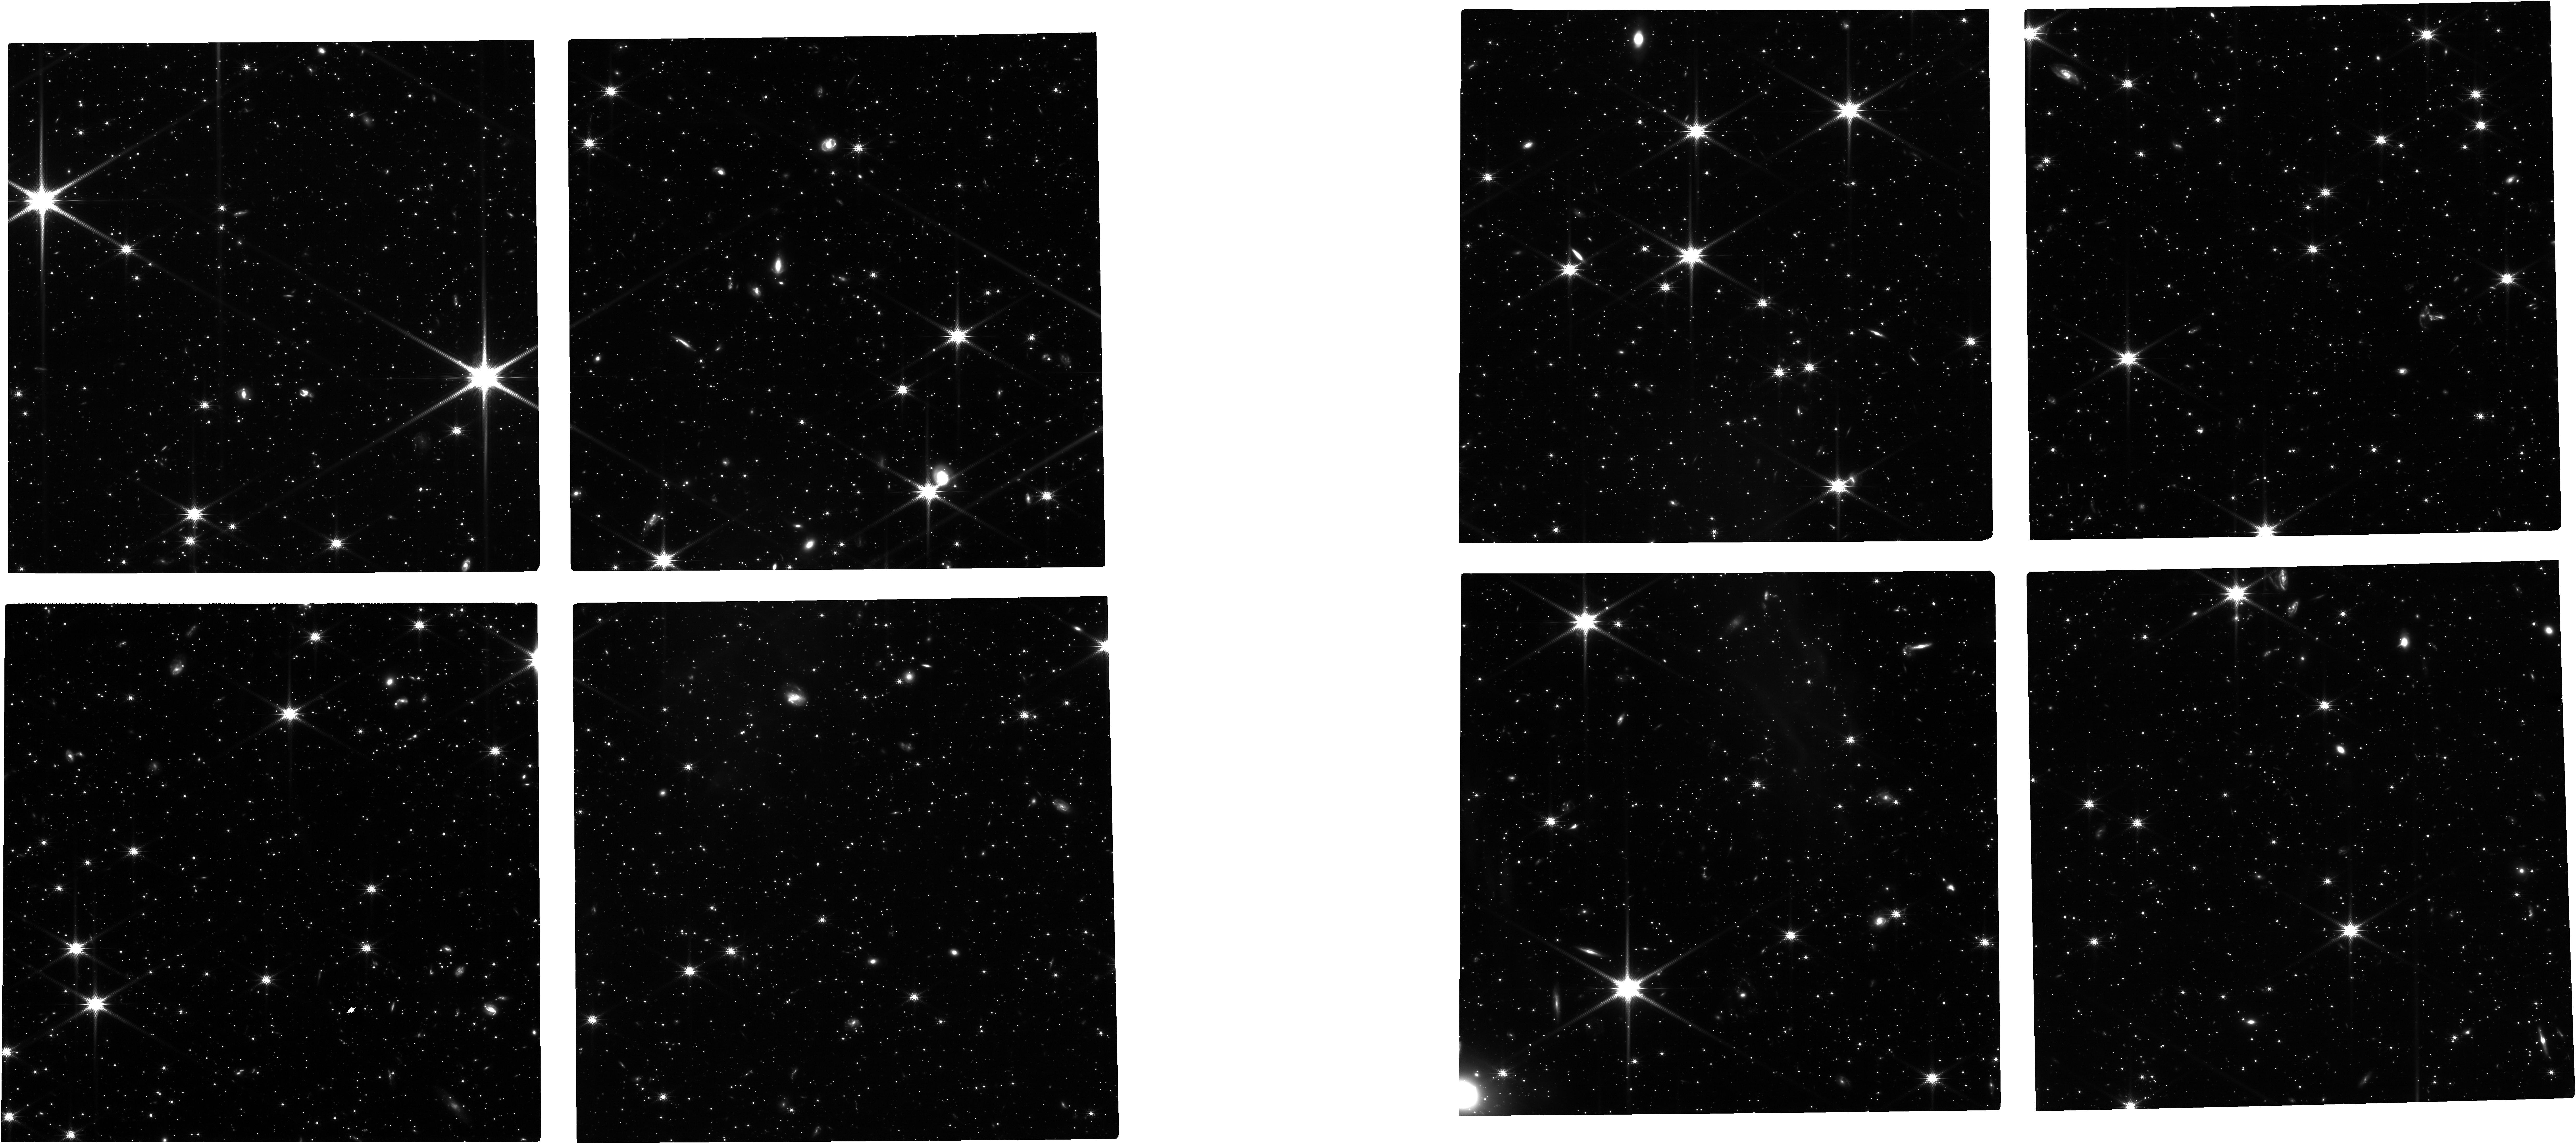
Target: SMC-IMF-JWST
Instrument: NIRCAM
Filter: F150W
Exposure: 3.7 h
Observation ID: jw02918-o001_t001_nircam_clear-f150w

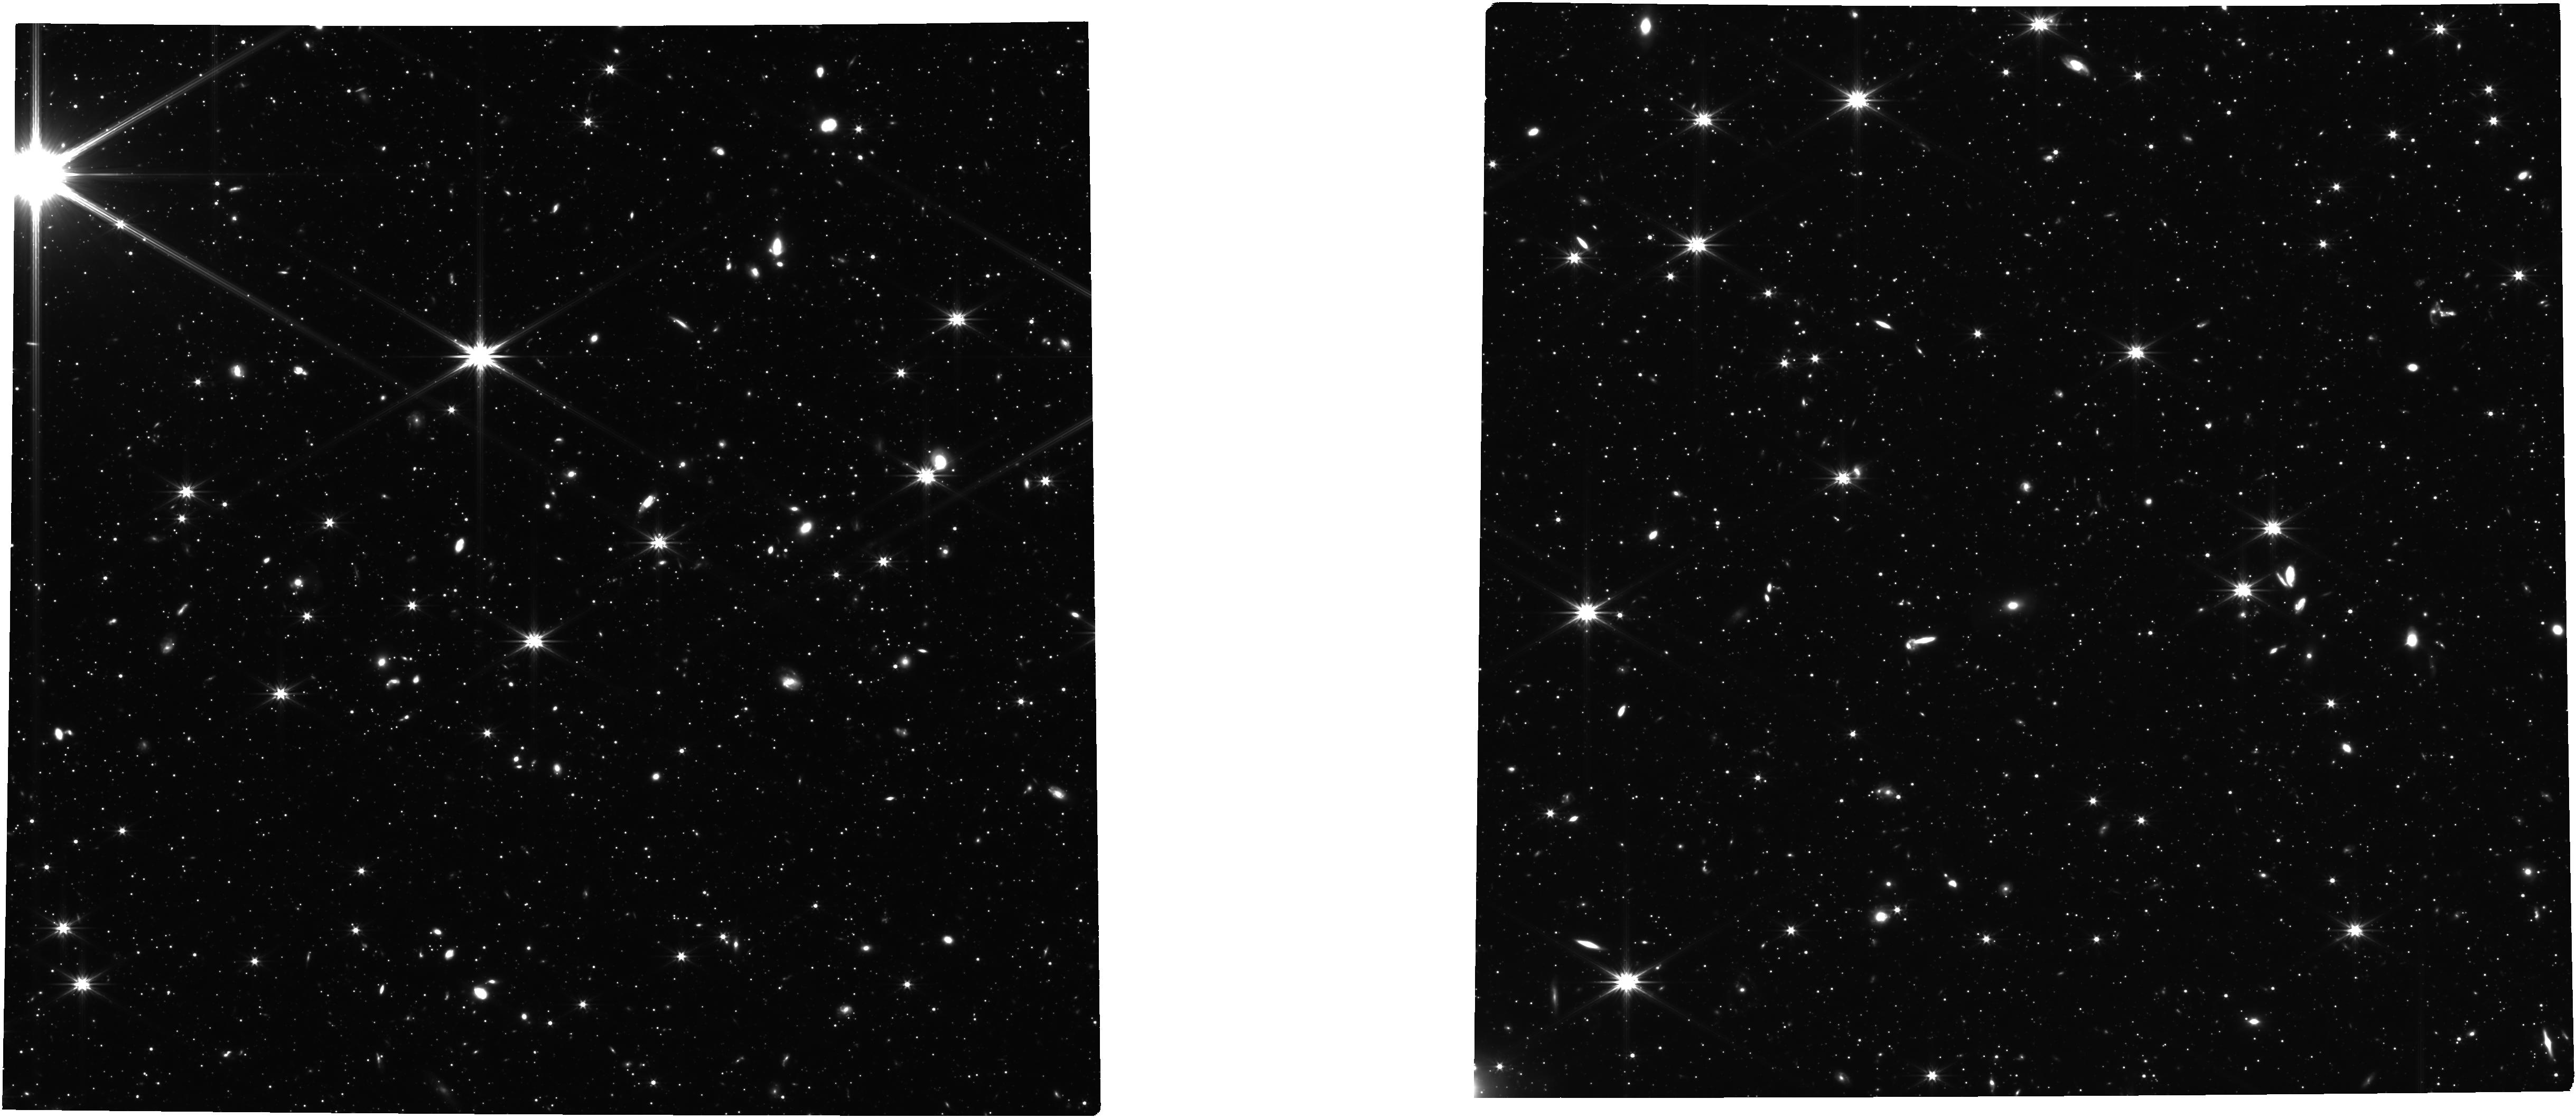
Target: SMC-IMF-JWST
Instrument: NIRCAM
Filter: F322W2
Exposure: 3.7 h
Observation ID: jw02918-o001_t001_nircam_clear-f322w2

Does the Stellar Initial Mass Function Depend on Metallicity? (PI: Cohen, Roger)

The universality of the stellar initial mass function (IMF) is one of the most pervasive unsolved problems in astrophysics, with implications ranging from star formation to galaxy evolution and beyond. Incredibly, the question of whether the low-mass (<1 Msun) IMF depends on metallicity remains unanswered, with both observations and simulations providing ambiguous evidence. We propose the deepest and most precise IMF measurement ever made outside the solar neighborhood, enabling us to confirm or refute the metallicity dependence of the low-mass IMF. We will use a single NIRCam pointing to image N>18k individually resolved stars down to 0.15 Msun in the Small Magellanic Cloud. We have harnessed extant imaging and spectroscopy to carefully select a field with a spectroscopically verified metallicity of 8% solar. The resulting imaging will allow us to: 1) Measure the lognormal characteristic IMF mass (setting the peak of the IMF) to 10% precision, and lognormal IMF width to 20% precision, for direct empirical comparison to the local Milky Way disk IMF; 2) Statistically discriminate between an IMF that is intrinsically lognormal versus a power-law, with broad implications for star formation theory. Such an IMF measurement is uniquely feasible with JWST: The simultaneous SW+LW imaging capability of NIRCam is critical for selecting against compact background galaxies that have thwarted previous attempts to measure the low-mass stellar IMF using optical and/or near-infrared colors alone.